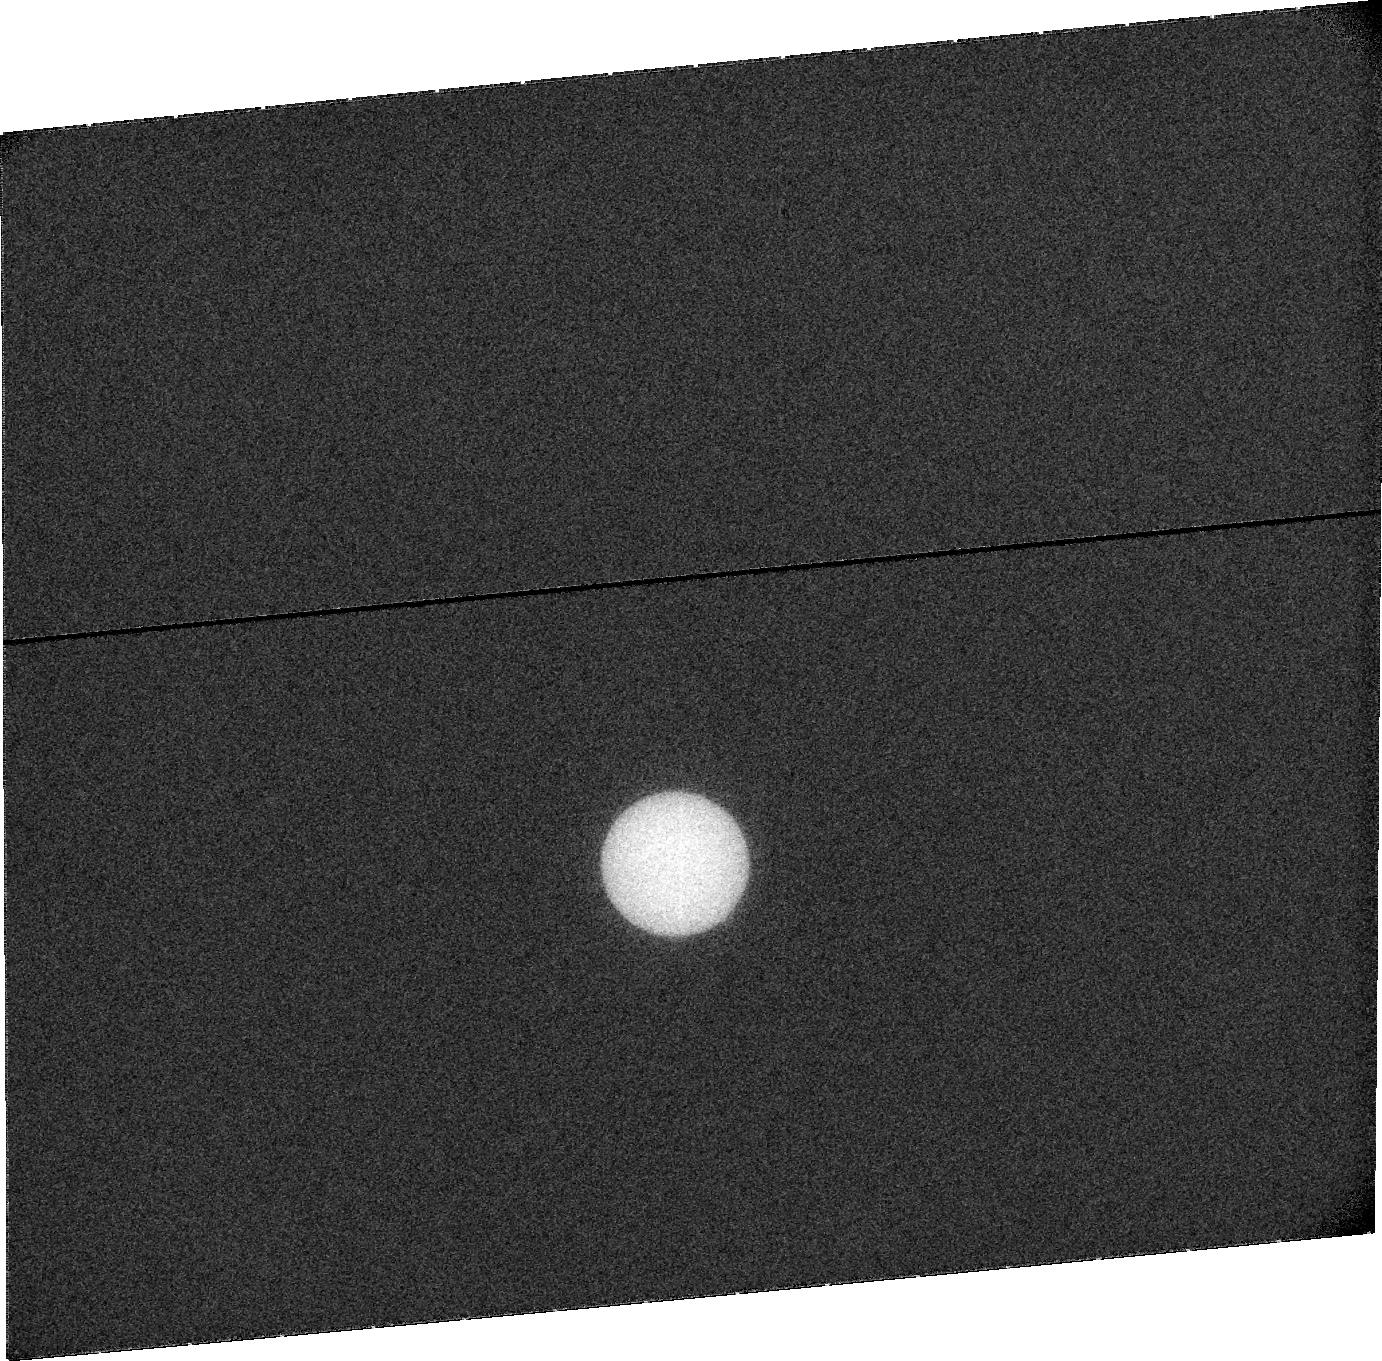
Target: URANUS. Instrument: ACS/SBC. Filter: F115LP. Exposure: 20 min. Observation ID: j9eq05010

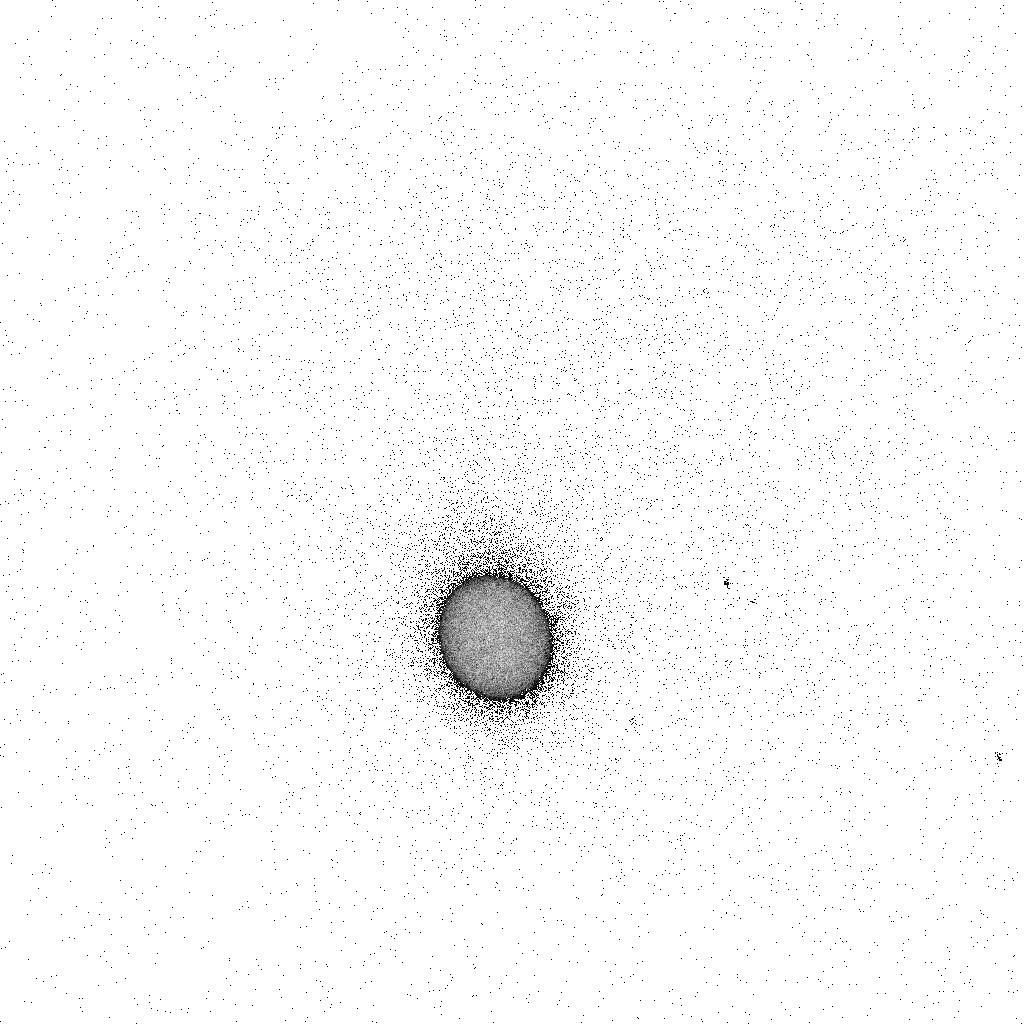
Target: URANUS. Instrument: ACS/SBC. Filter: F165LP. Exposure: 5 min. Observation ID: j9eq04sjq

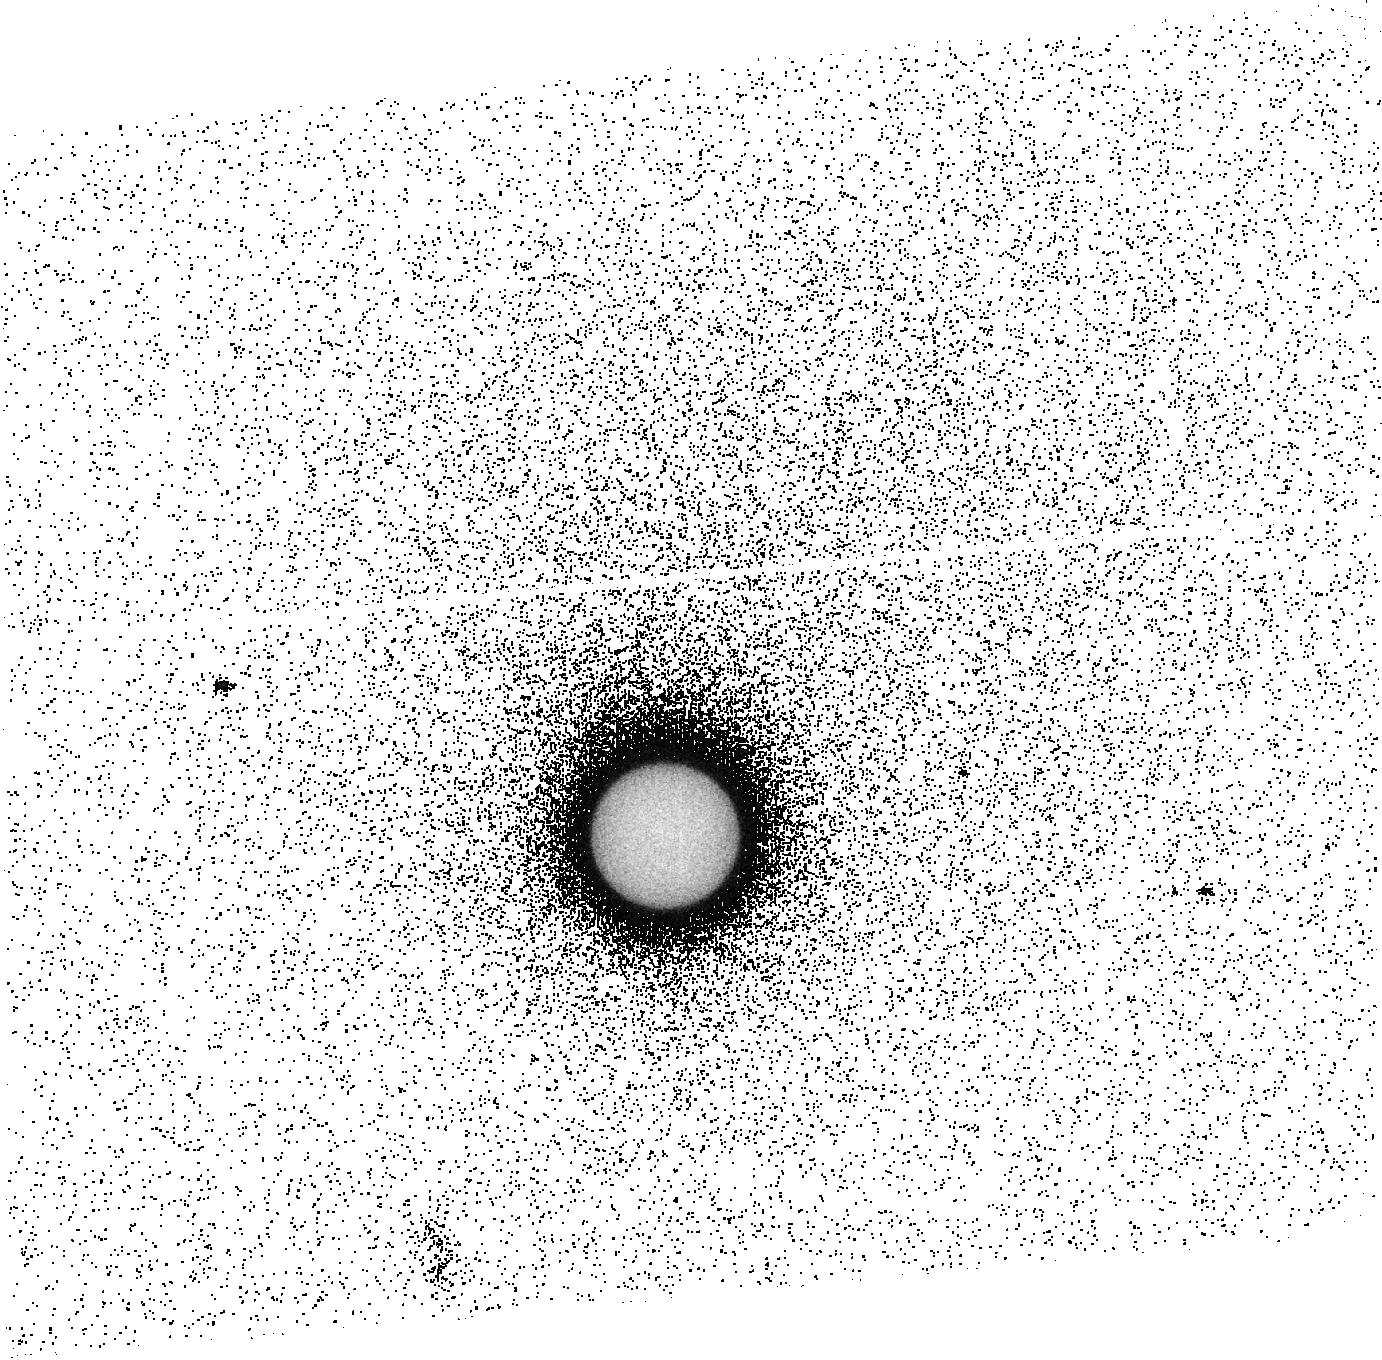
Target: URANUS. Instrument: ACS/SBC. Filter: F140LP. Exposure: 15 min. Observation ID: j9eq08020

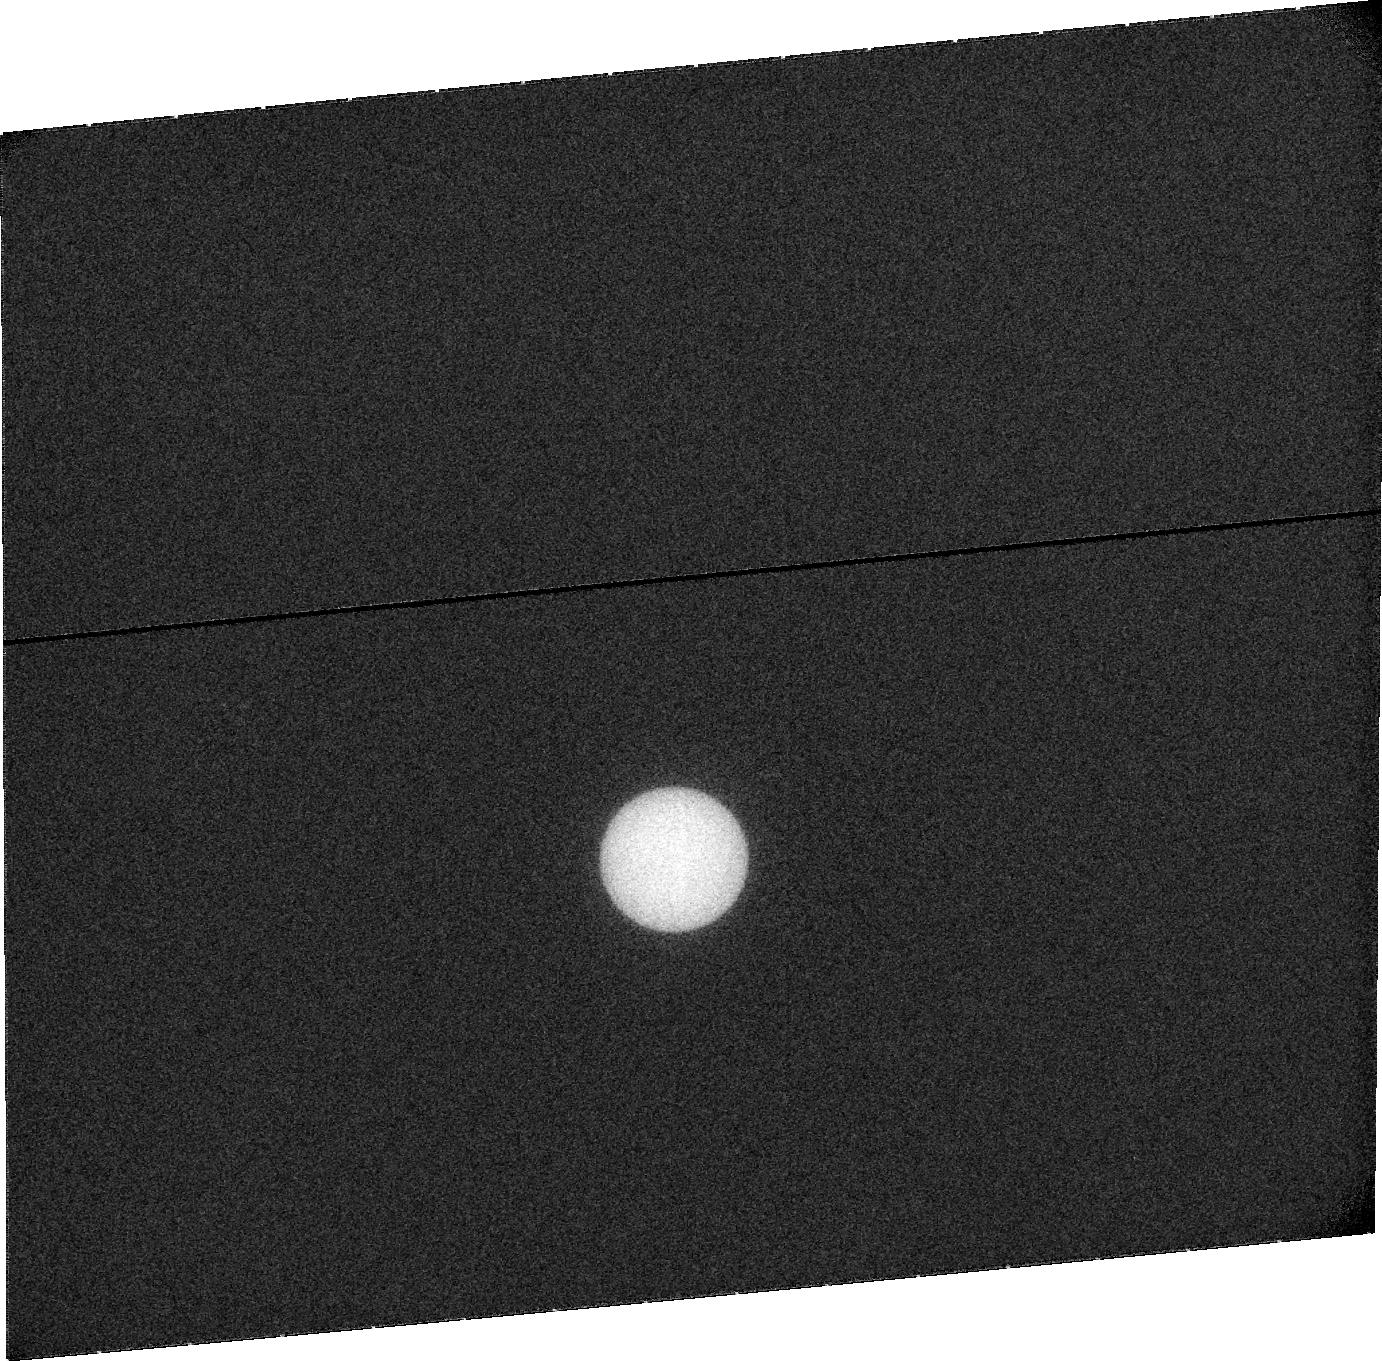
Target: URANUS. Instrument: ACS/SBC. Filter: F115LP. Exposure: 20 min. Observation ID: j9eq08010

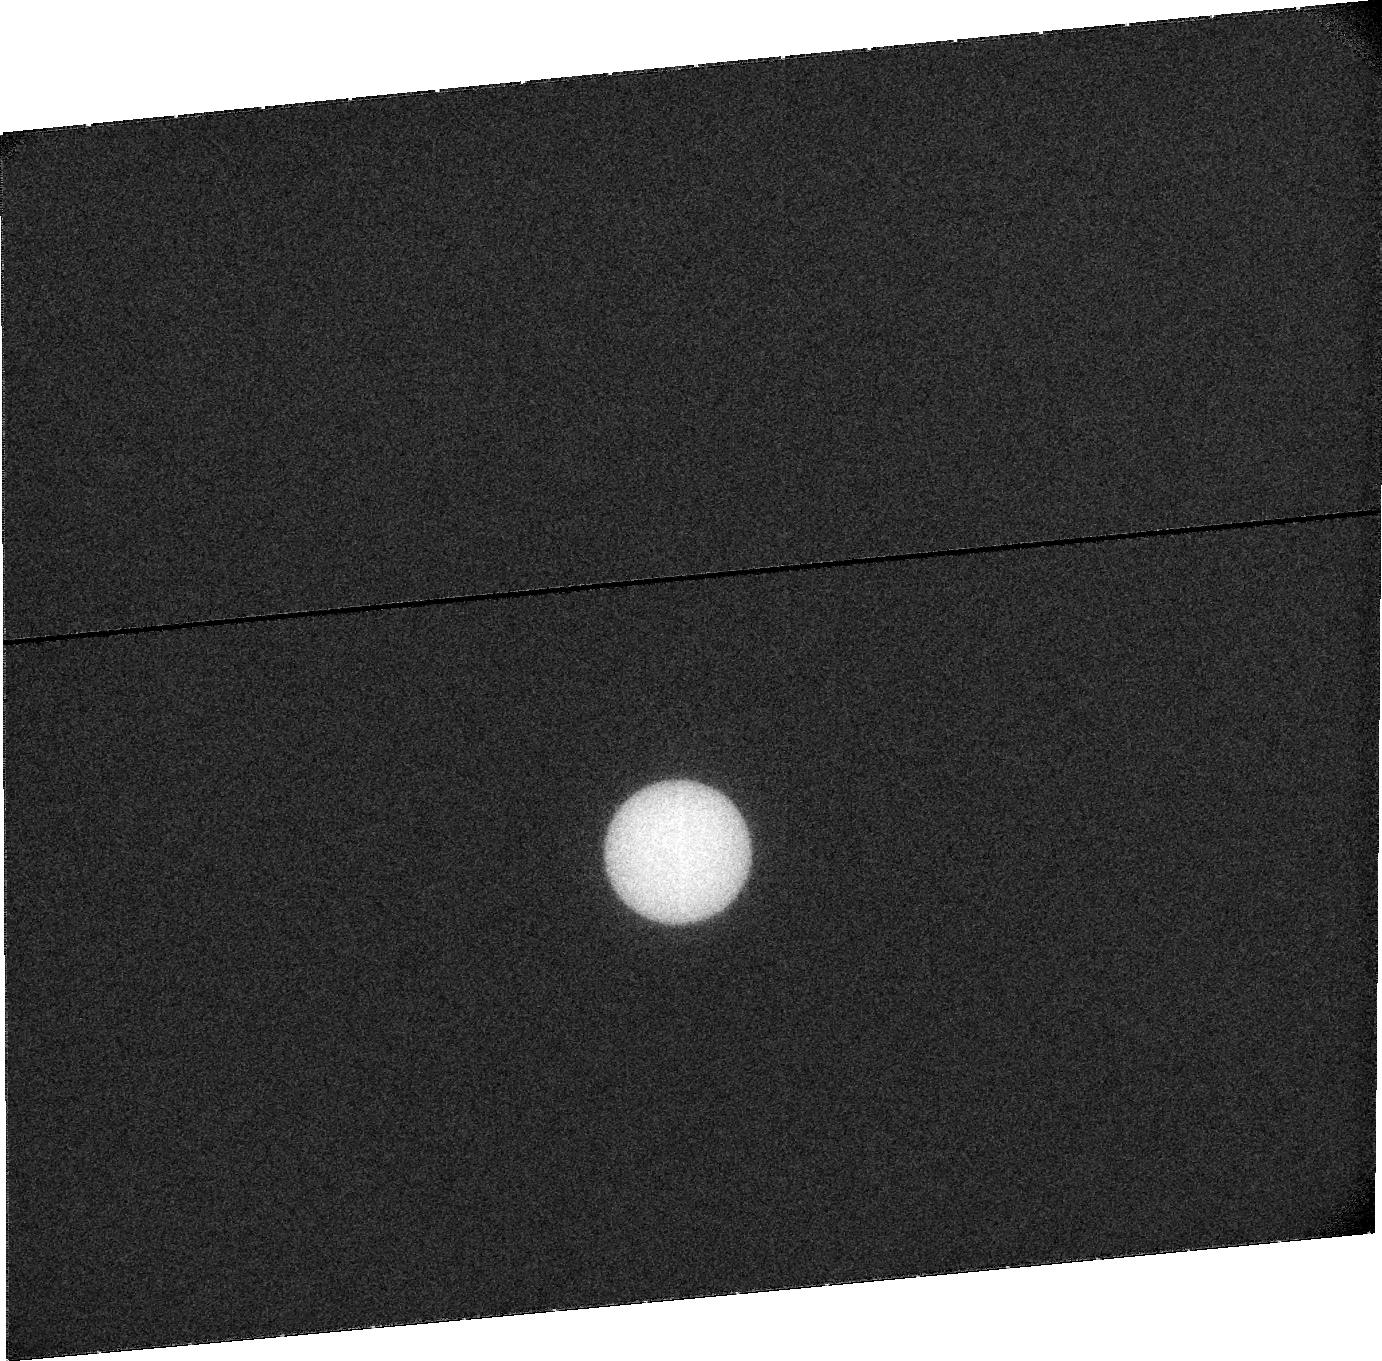
Target: URANUS. Instrument: ACS/SBC. Filter: F115LP. Exposure: 20 min. Observation ID: j9eq04010

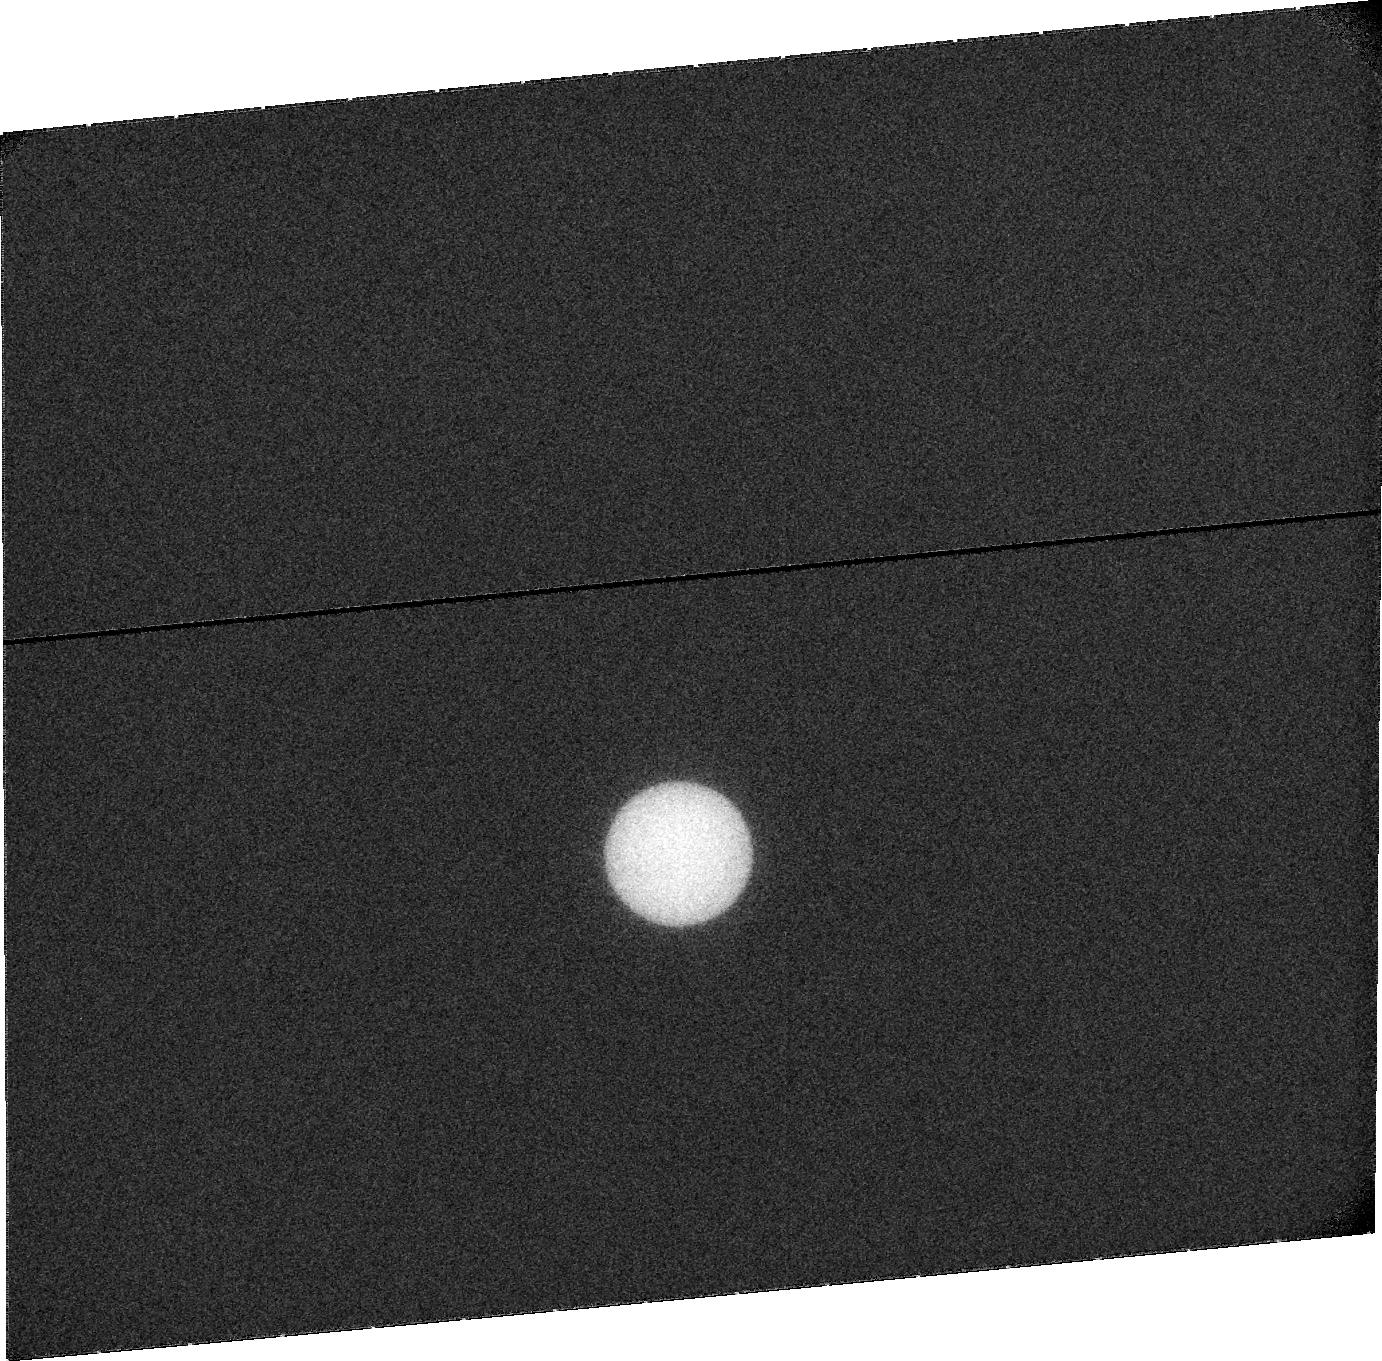
Target: URANUS. Instrument: ACS/SBC. Filter: F115LP. Exposure: 20 min. Observation ID: j9eq01010

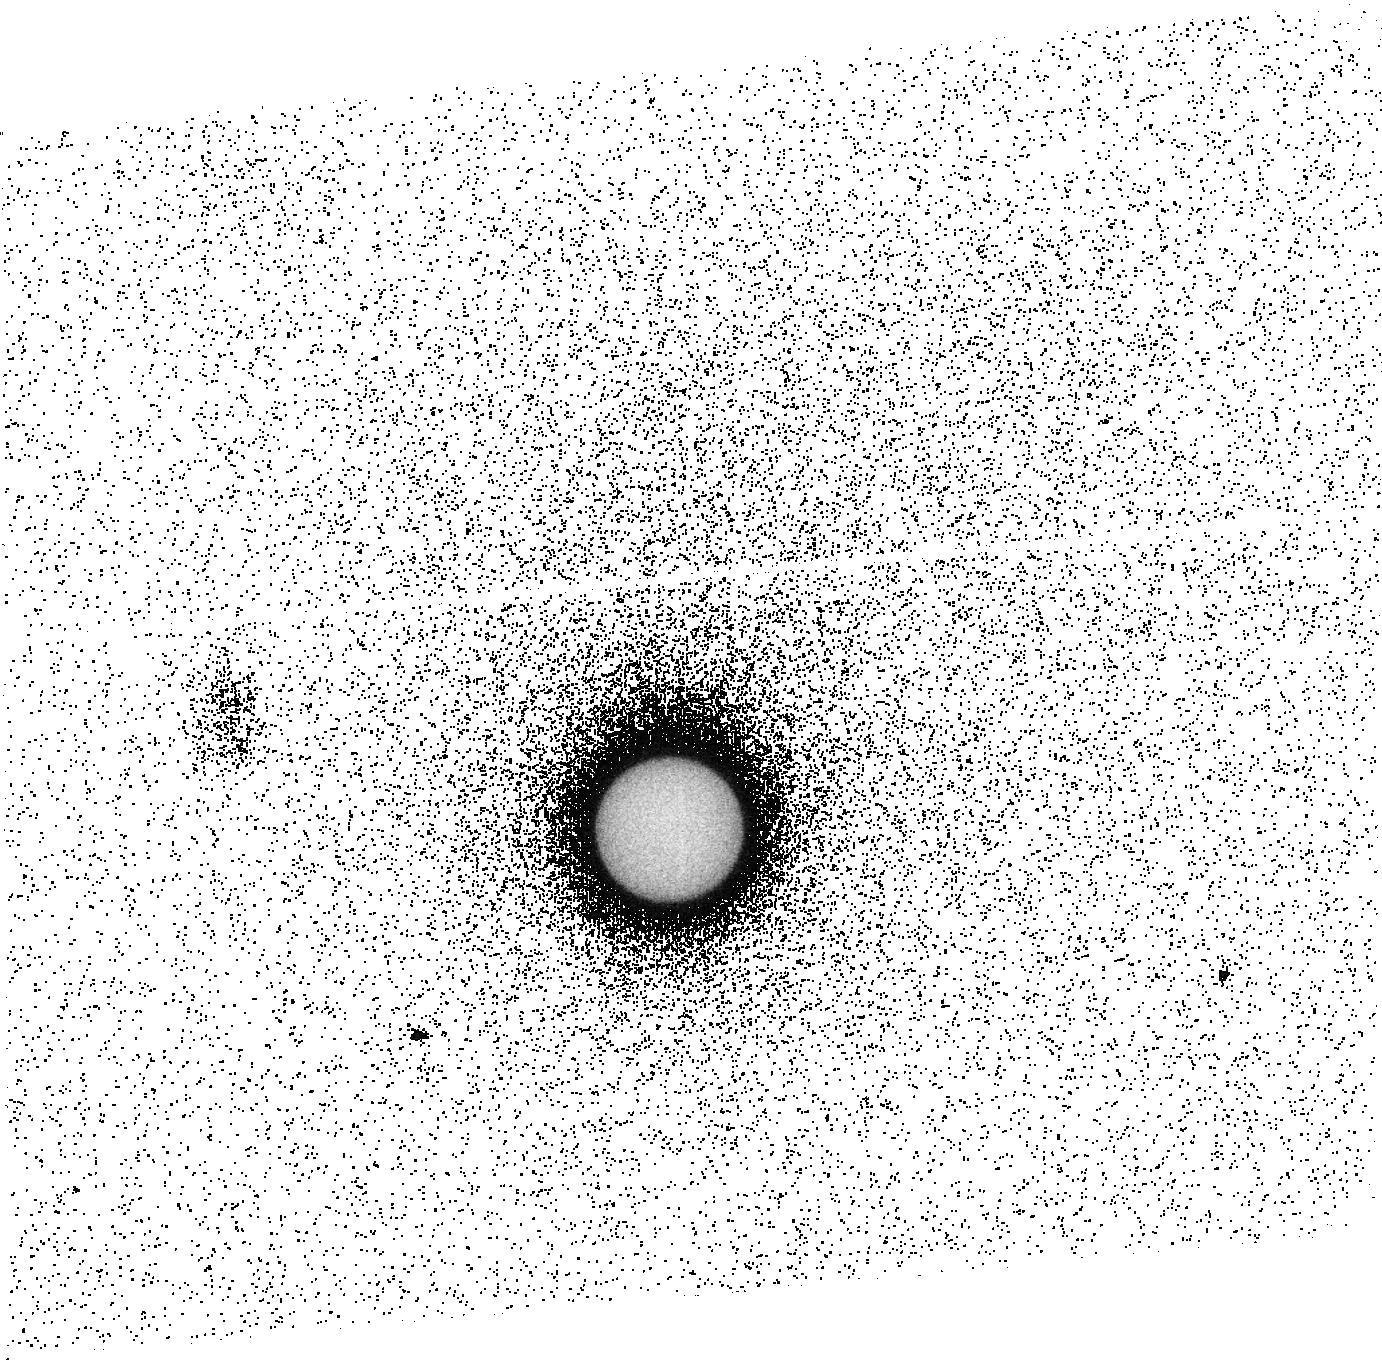
Target: URANUS. Instrument: ACS/SBC. Filter: F140LP. Exposure: 15 min. Observation ID: j9eq02020

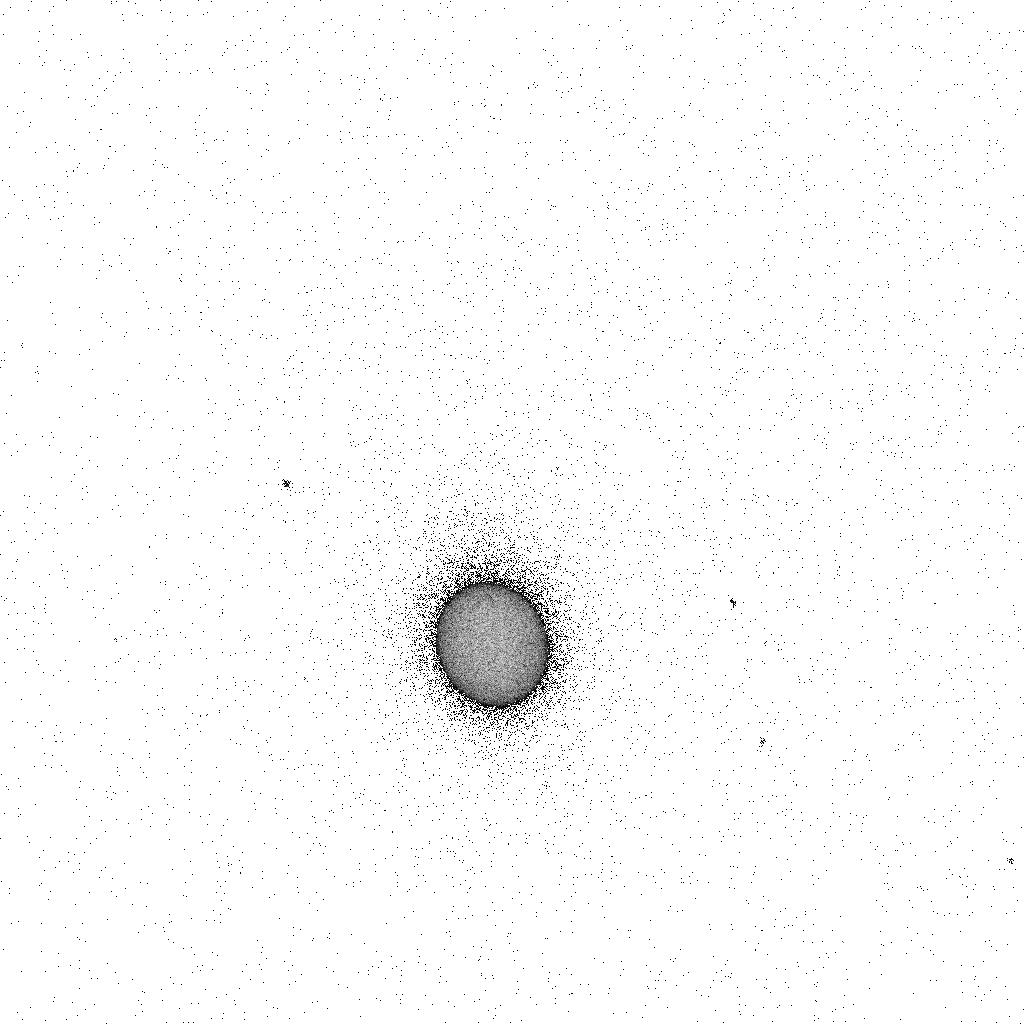
Target: URANUS. Instrument: ACS/SBC. Filter: F165LP. Exposure: 5 min. Observation ID: j9eq07u3q

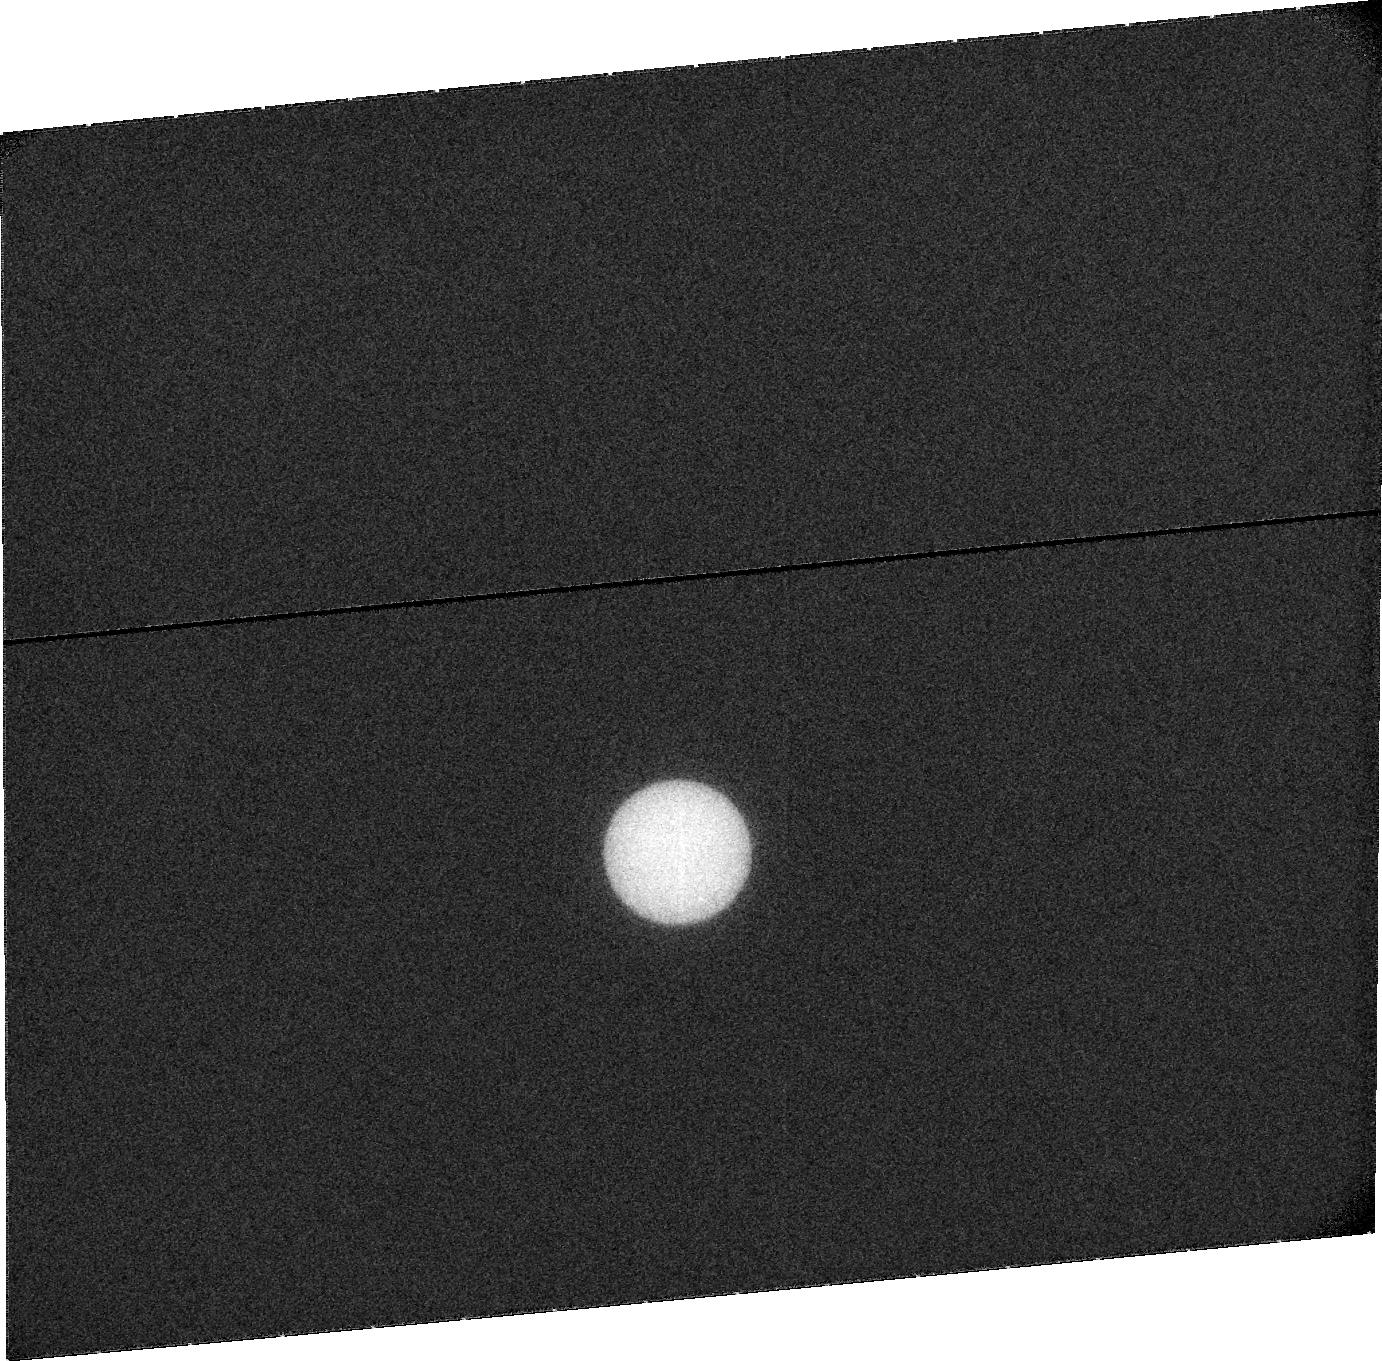
Target: URANUS. Instrument: ACS/SBC. Filter: F115LP. Exposure: 20 min. Observation ID: j9eq03010

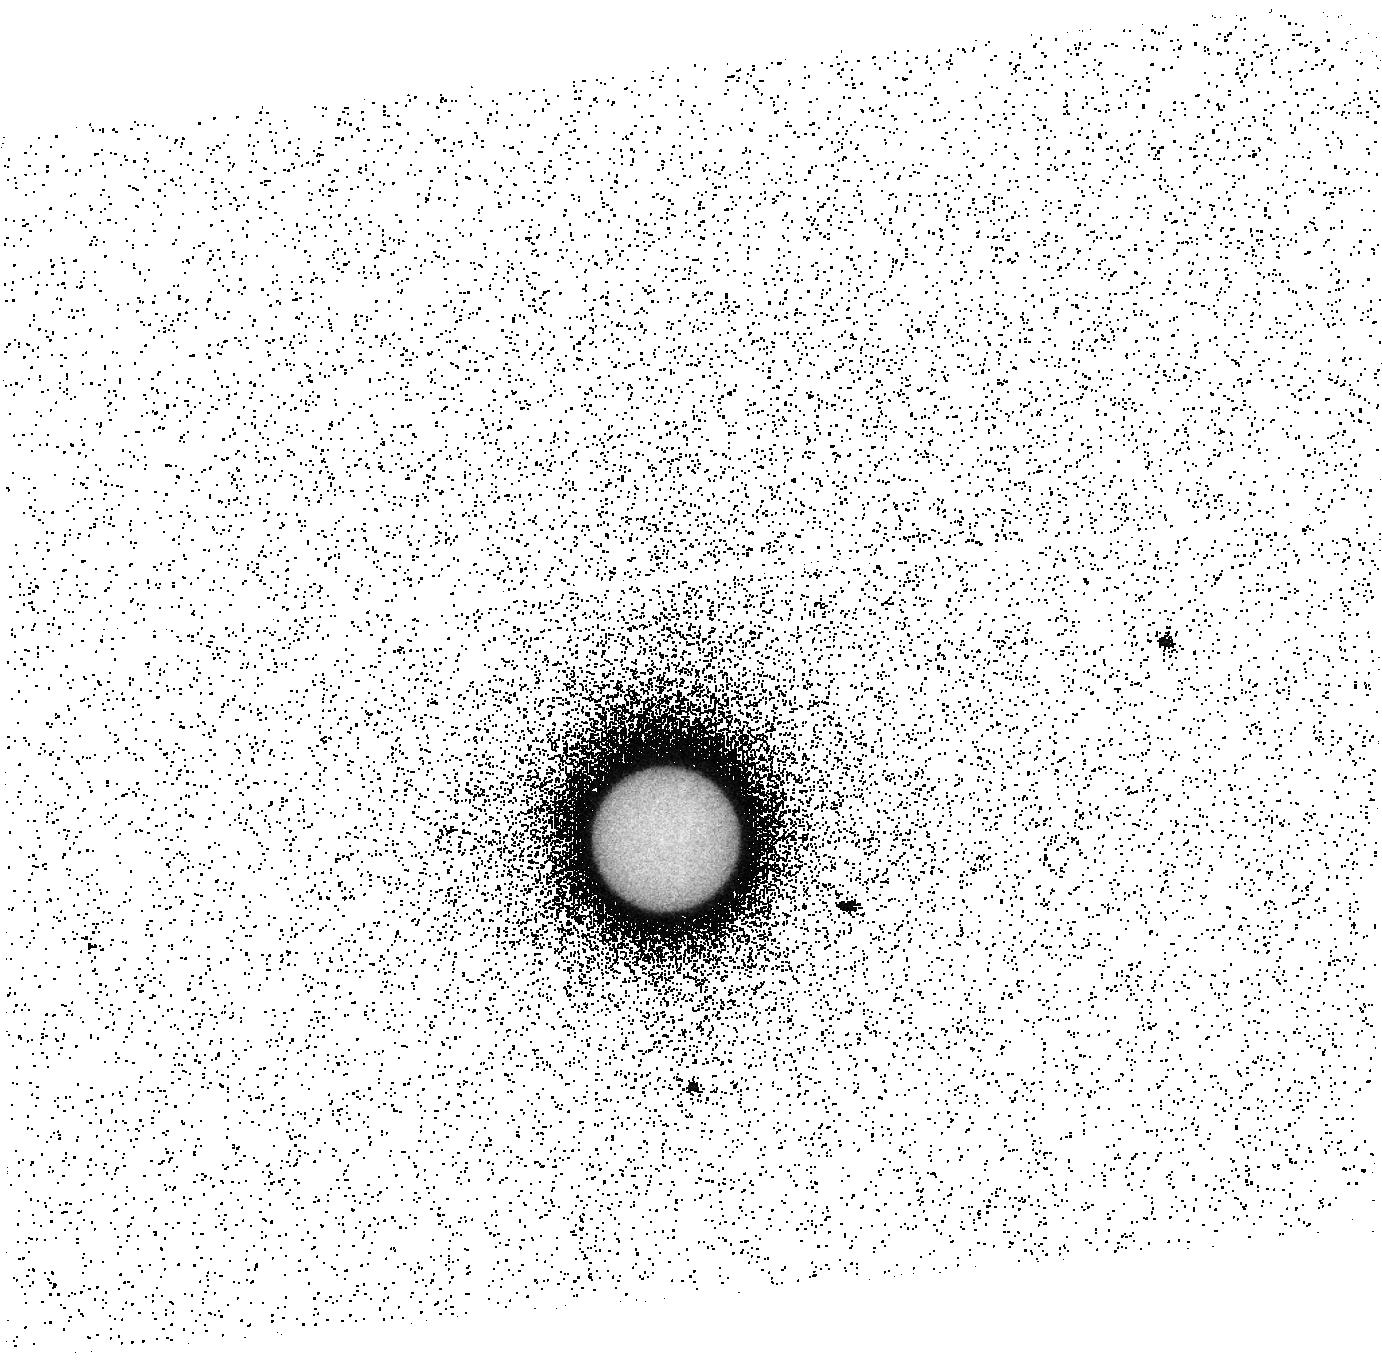
Target: URANUS. Instrument: ACS/SBC. Filter: F140LP. Exposure: 15 min. Observation ID: j9eq06020

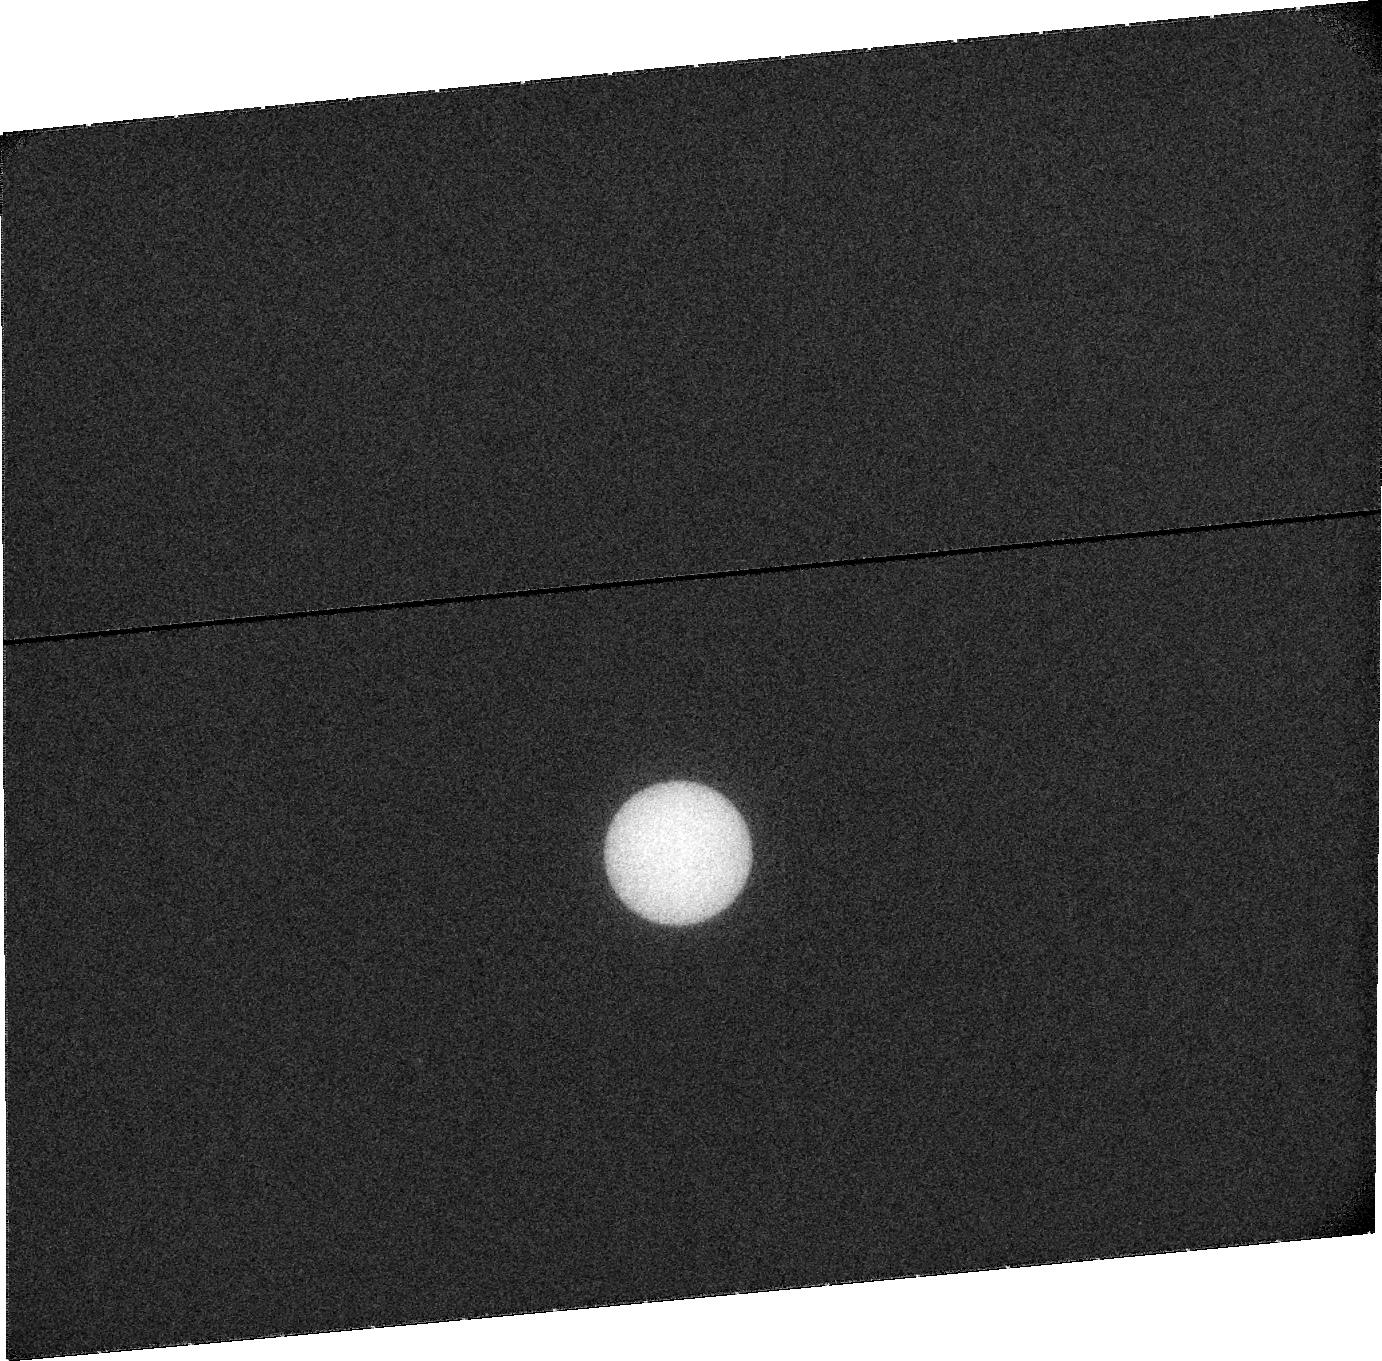
Target: URANUS. Instrument: ACS/SBC. Filter: F115LP. Exposure: 20 min. Observation ID: j9eq02010

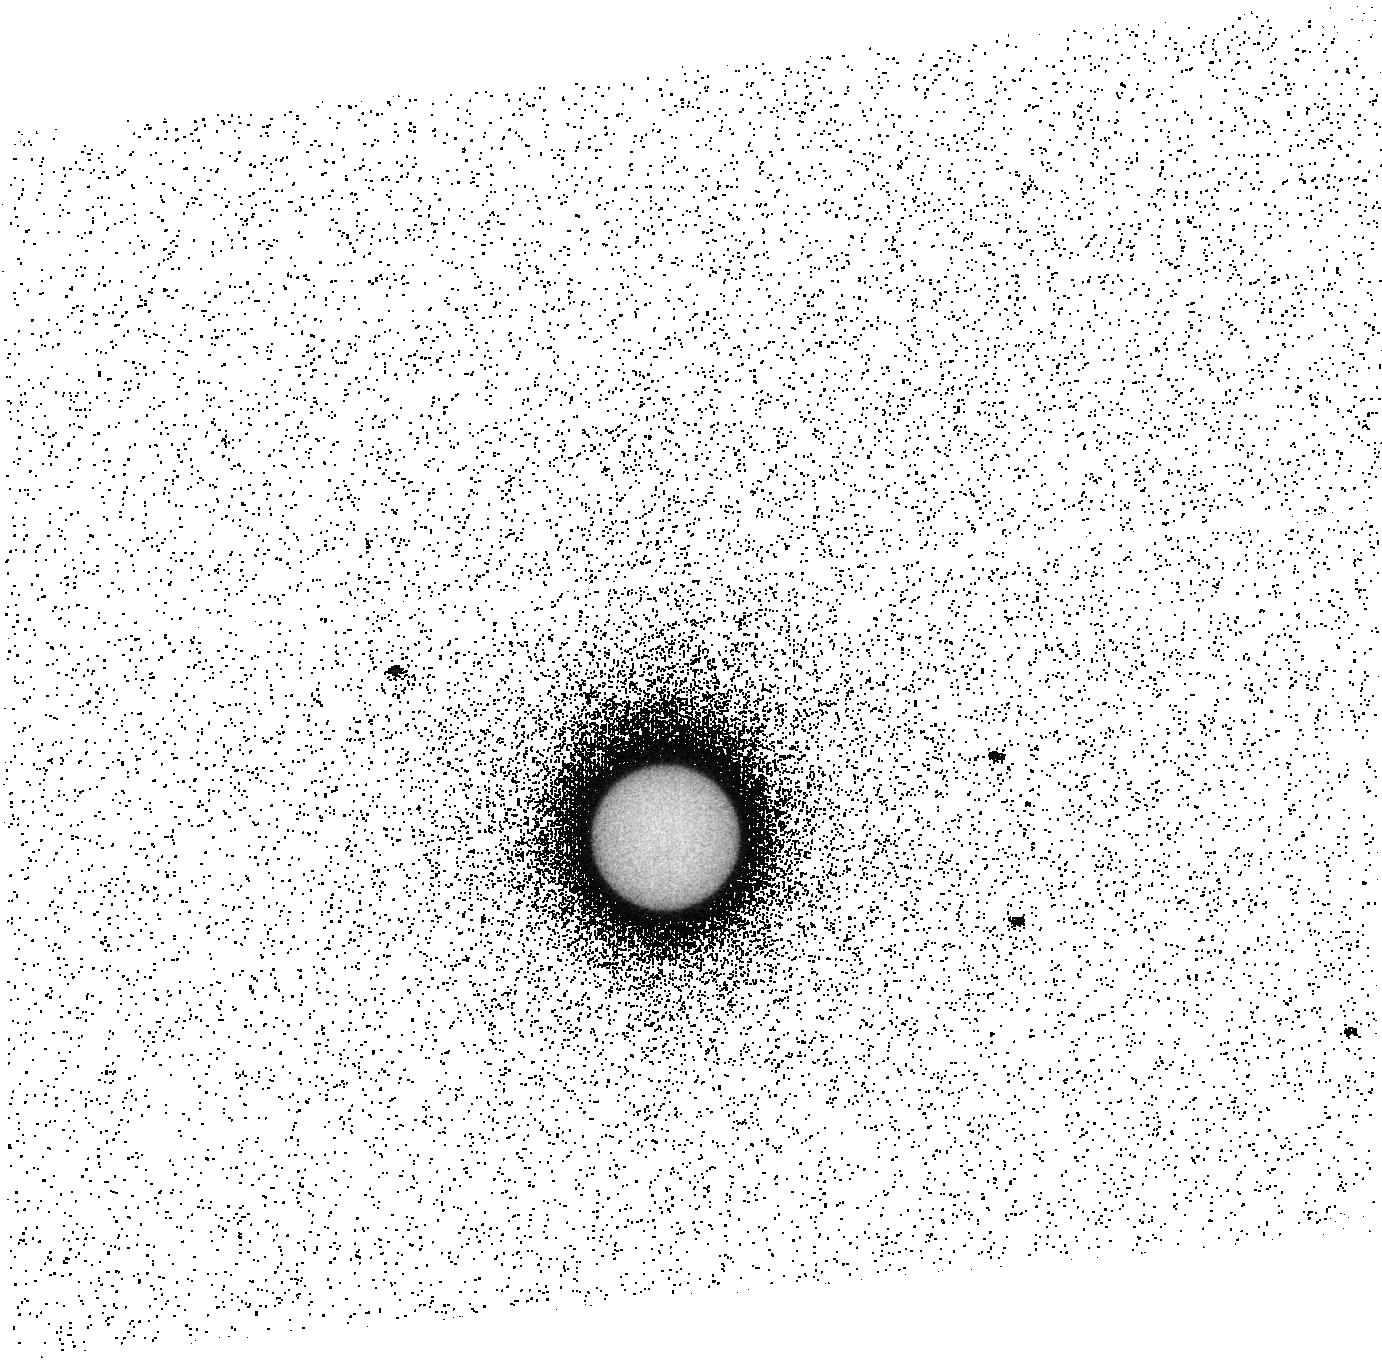
Target: URANUS. Instrument: ACS/SBC. Filter: F140LP. Exposure: 15 min. Observation ID: j9eq07020

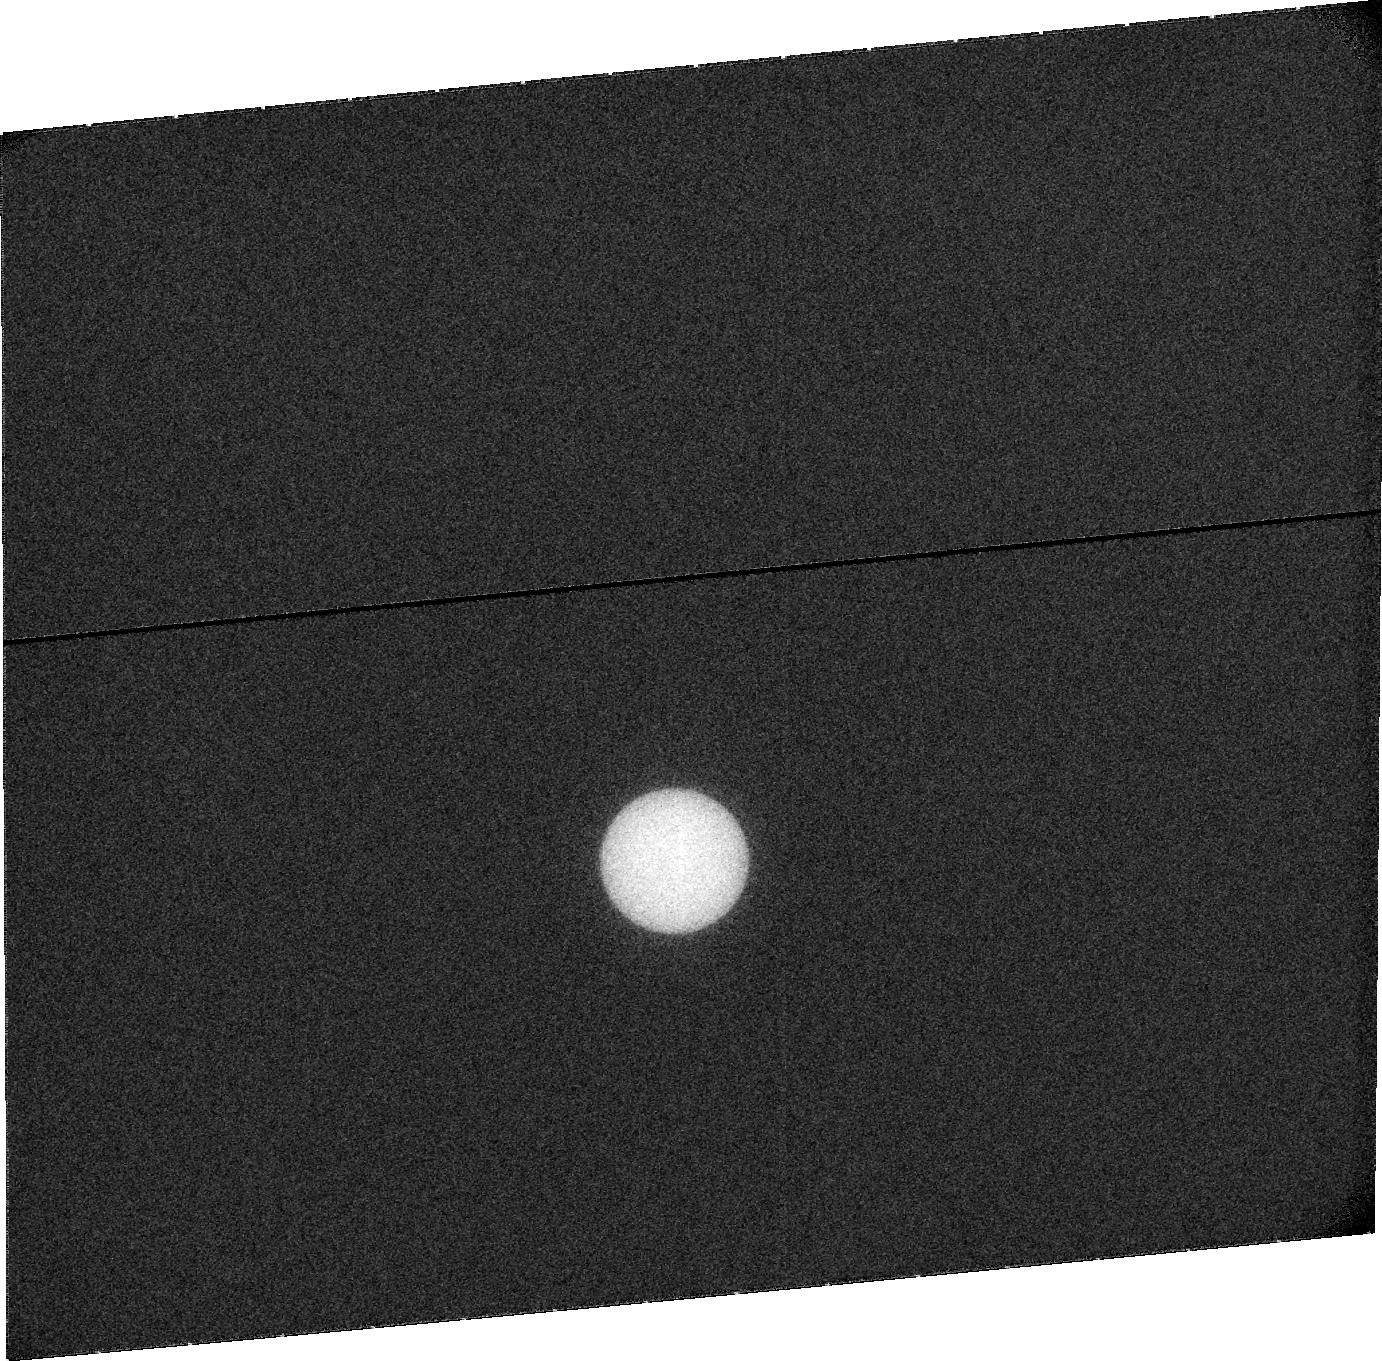
Target: URANUS. Instrument: ACS/SBC. Filter: F115LP. Exposure: 20 min. Observation ID: j9eq07010

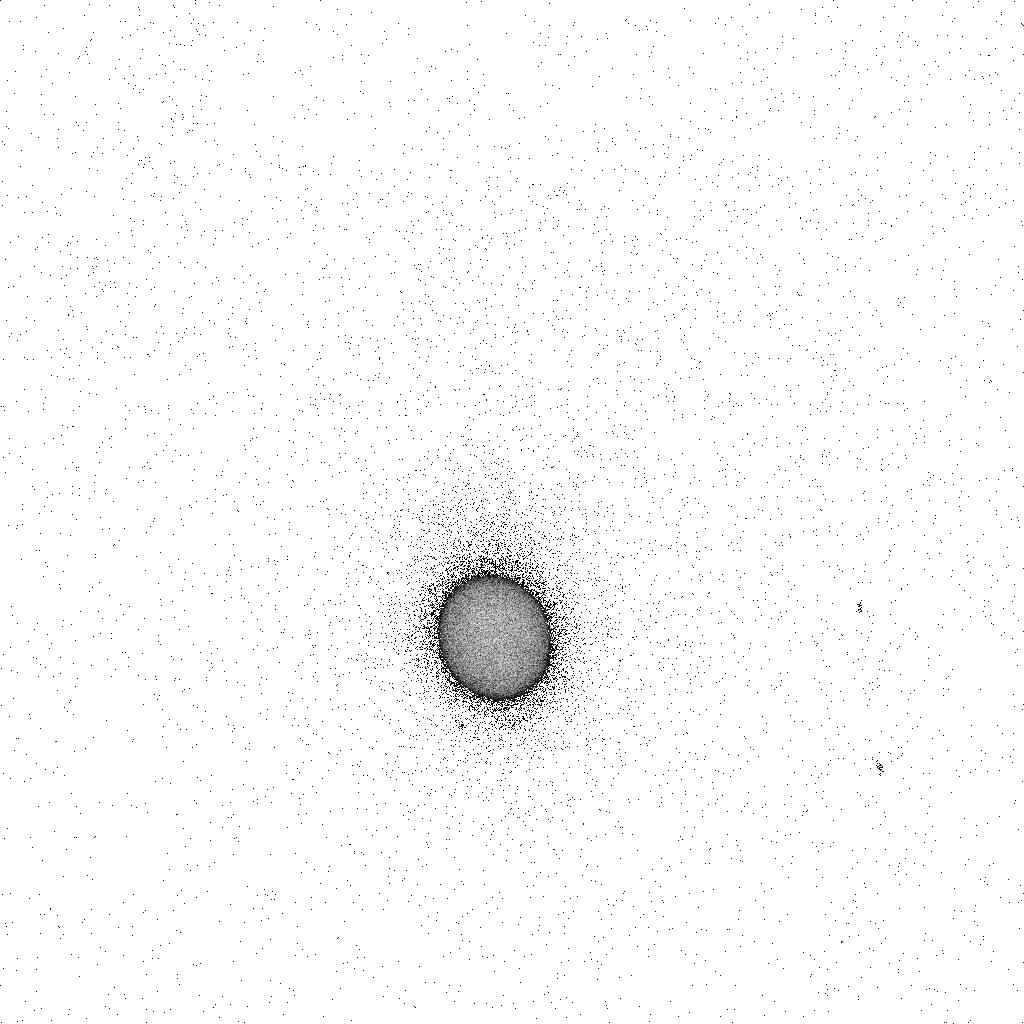
Target: URANUS. Instrument: ACS/SBC. Filter: F165LP. Exposure: 5 min. Observation ID: j9eq03poq

ACS Imaging of the Uranus Aurora and Hydrogen Corona (PI: Clarke, John T.)

ACS SBC UV observations of Uranus are proposed with dual purposes that can be achieved with a single set of observations. First, we propose to observe the very unusual auroral of Uranus for the first time since IUE and Voyager in the 1980's. The Uranus aurora are centered on the magnetic poles, corresponding to the 60 deg. tilted magnetic moment, closer to the equator than the rotational poles. The brighter auroral emission appears around the weaker magnetic pole. The auroral emissions are highly variable, as recorded with IUE, and the rotational phase of Uranus is not known. The observations will therefore cover the extent of a Uranus rotation (17.29 hours), and will be repeated one-half solar rotation later to allow for variations in the solar wind at Uranus. The high sensitivity of the ACS SBC at long wavelengths will increase the sensitivity to auroral H2 emissions, and observations in cycle 14 near solar minimum will limit the sky background and reflected solar emissions from the Uranus disc. Secondly, these images will measure the extended hydrogen corona of Uranus, first seen by the Voyager 2 UVS. We propose to model the distribution of the hydrogen corona to determine the source processes in the Uranus upper atmosphere, by comparison with model runs from an exospheric code.